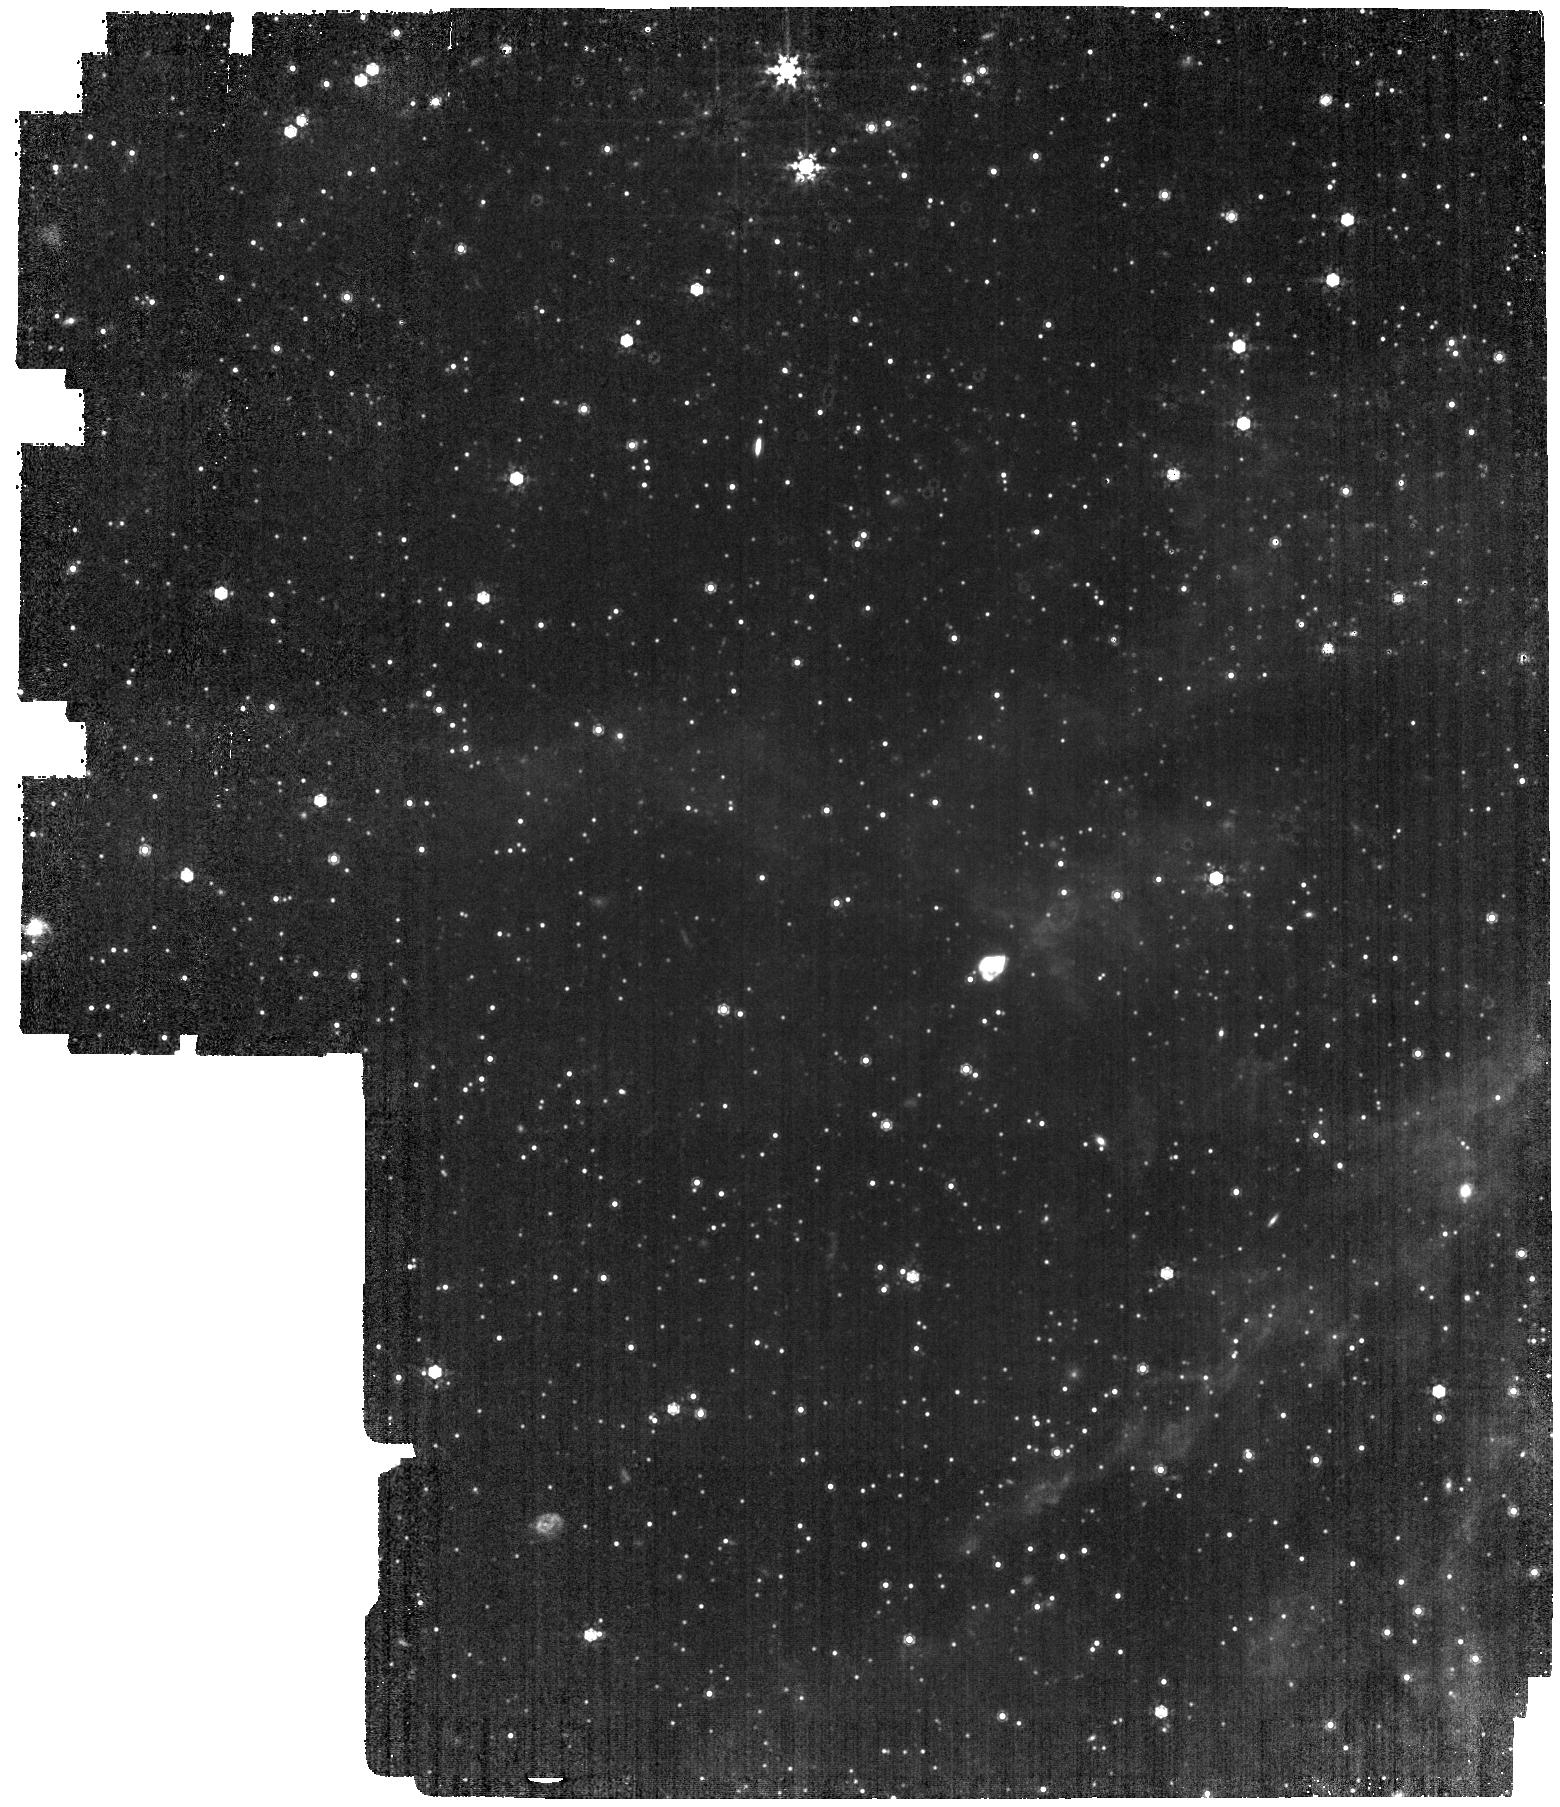
Target: LMC-MIRI-A-IMG. Instrument: MIRI. Filter: F1000W. Exposure: 28 min. Observation ID: jw06617-o001_t001_miri_f1000w

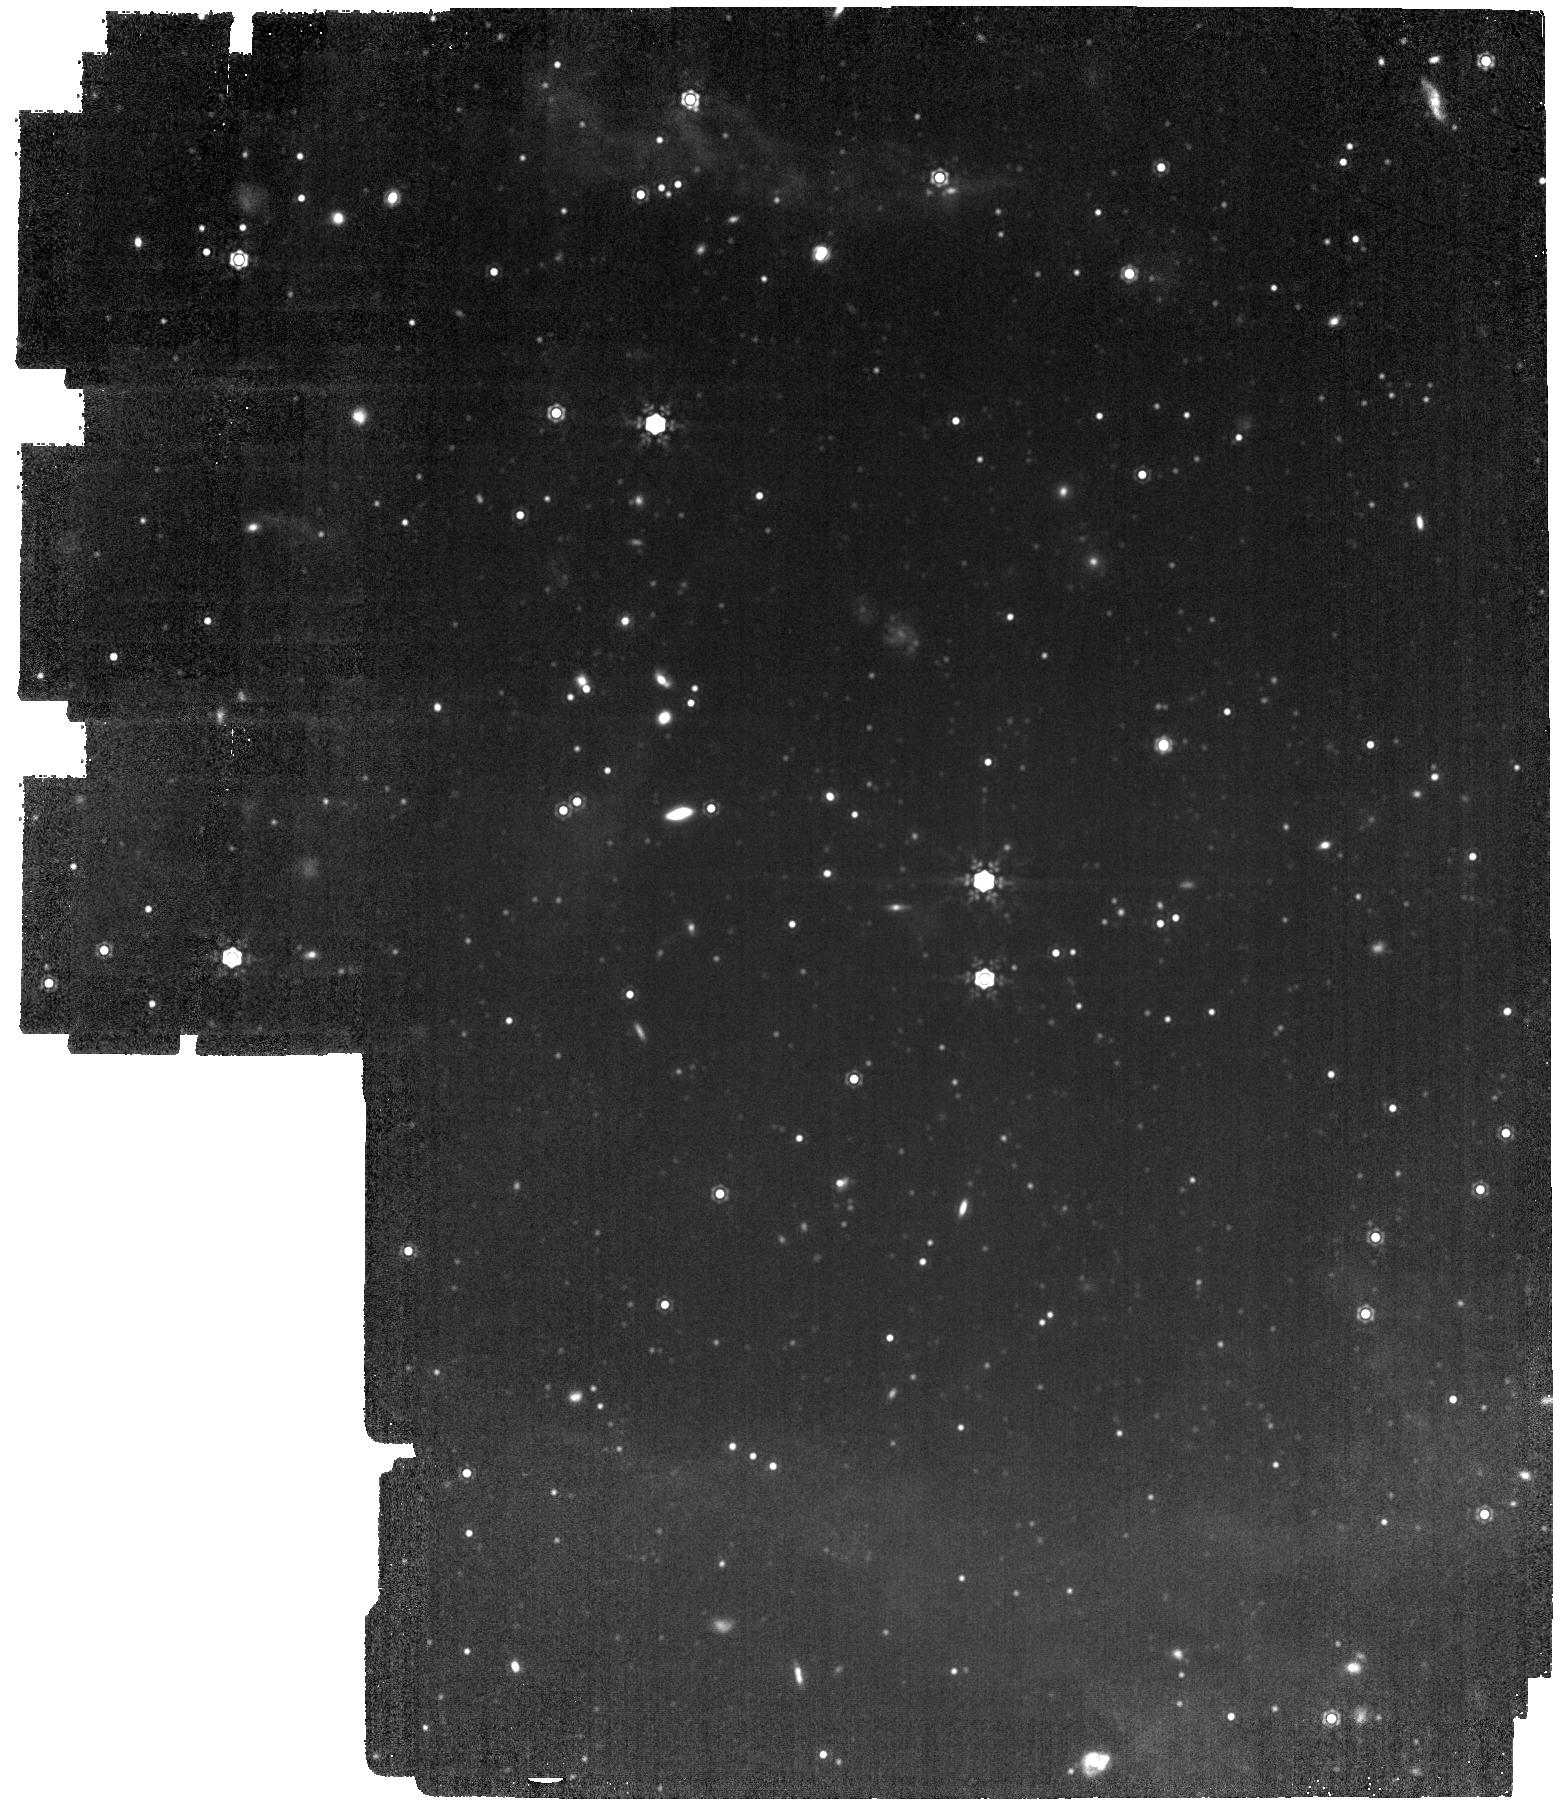
Target: LMC-MIRI-B-IMG. Instrument: MIRI. Filter: F1500W. Exposure: 28 min. Observation ID: jw06617-o002_t002_miri_f1500w

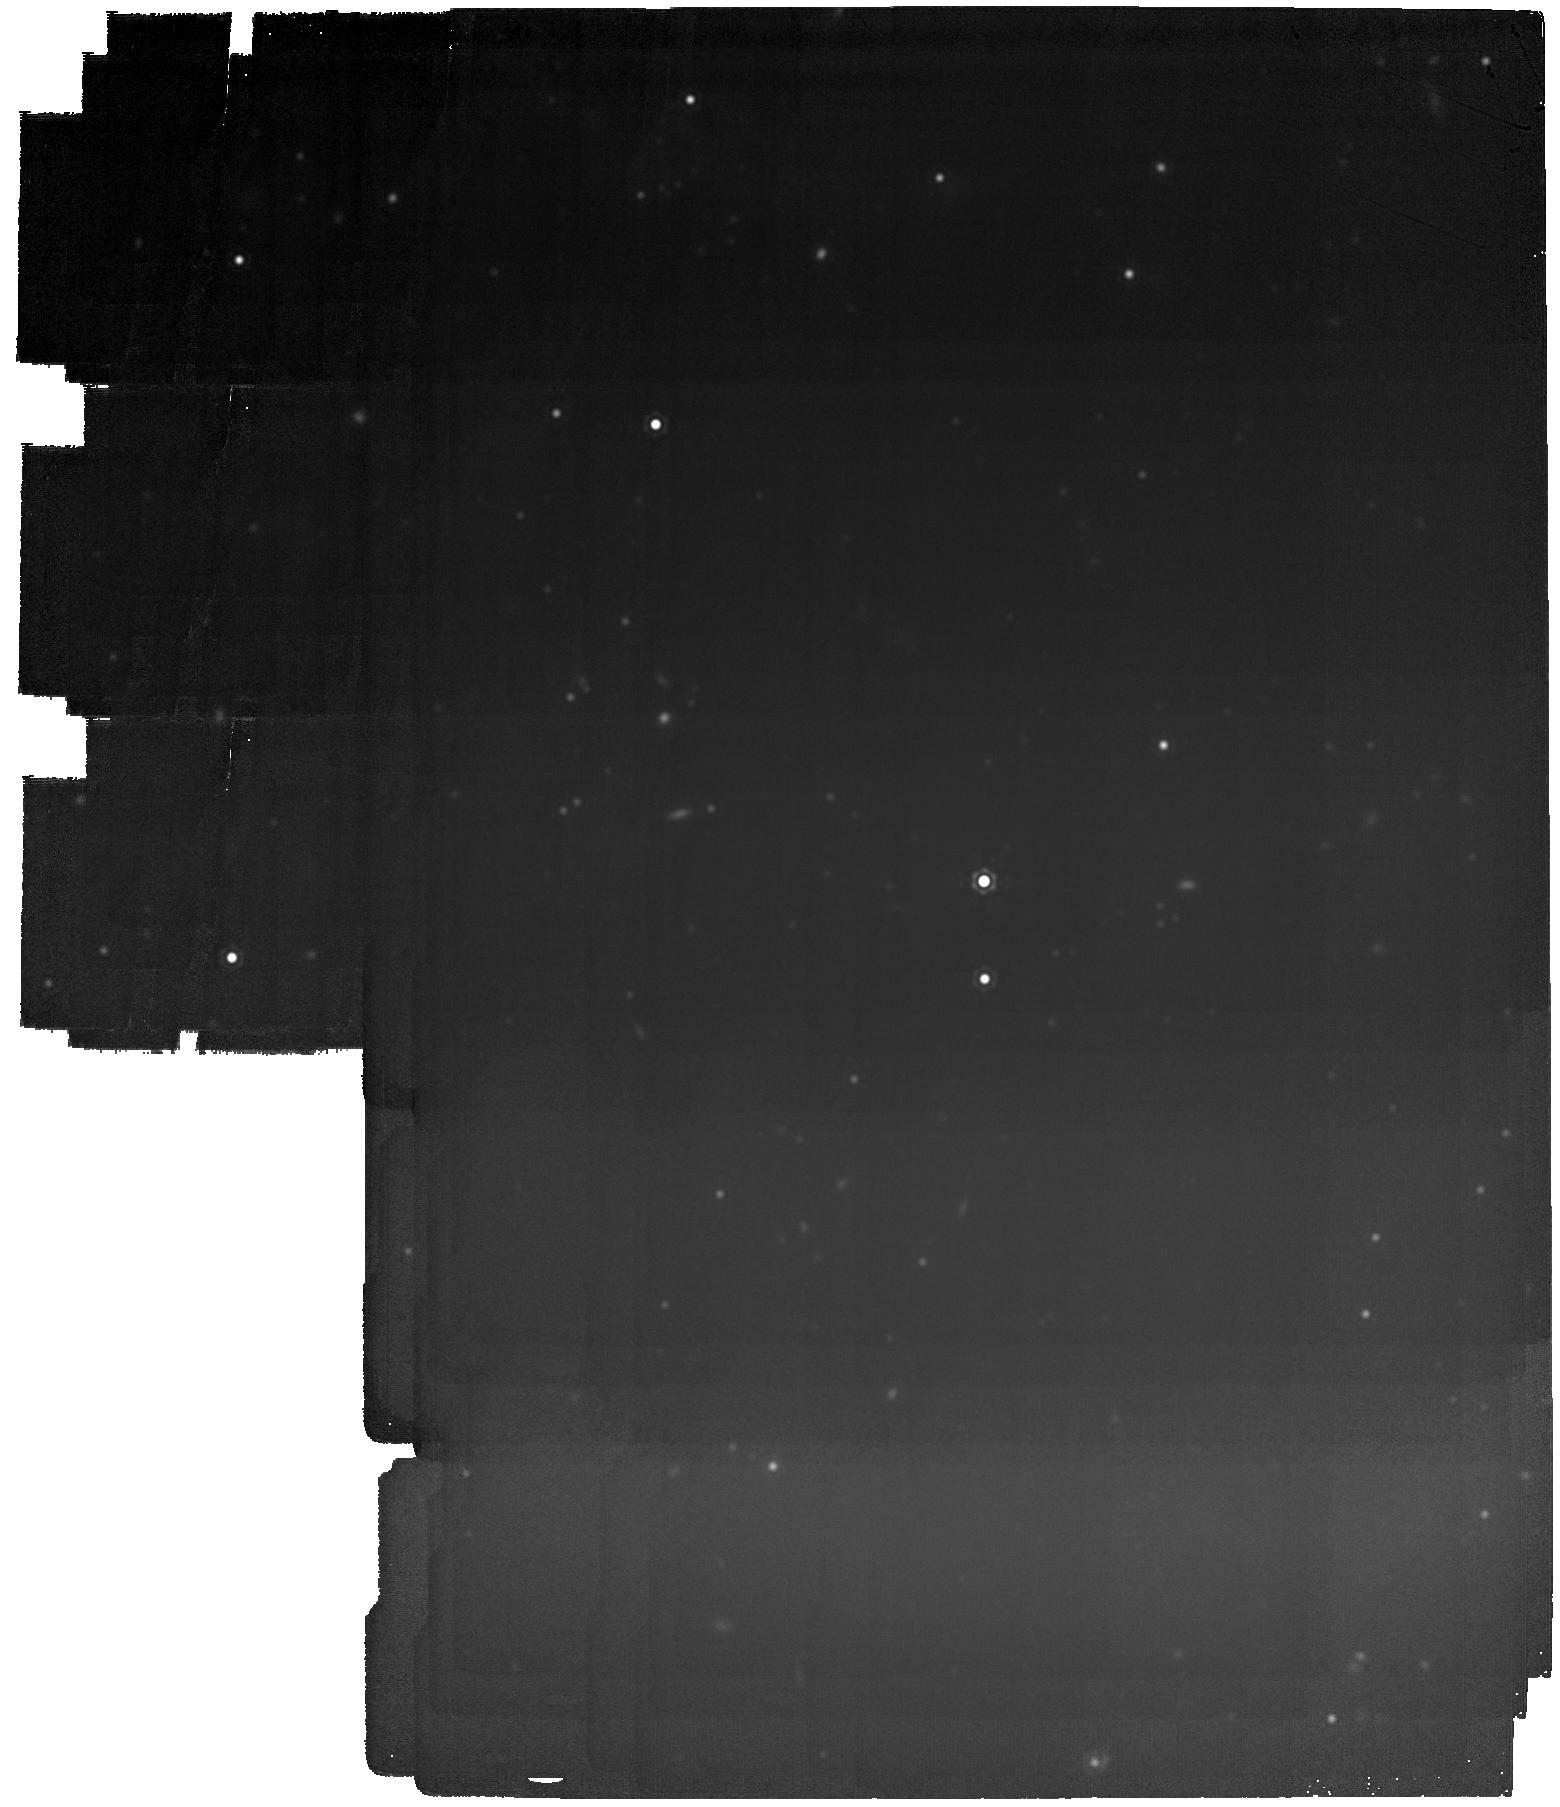
Target: LMC-MIRI-B-IMG. Instrument: MIRI. Filter: F2100W. Exposure: 28 min. Observation ID: jw06617-o002_t002_miri_f2100w

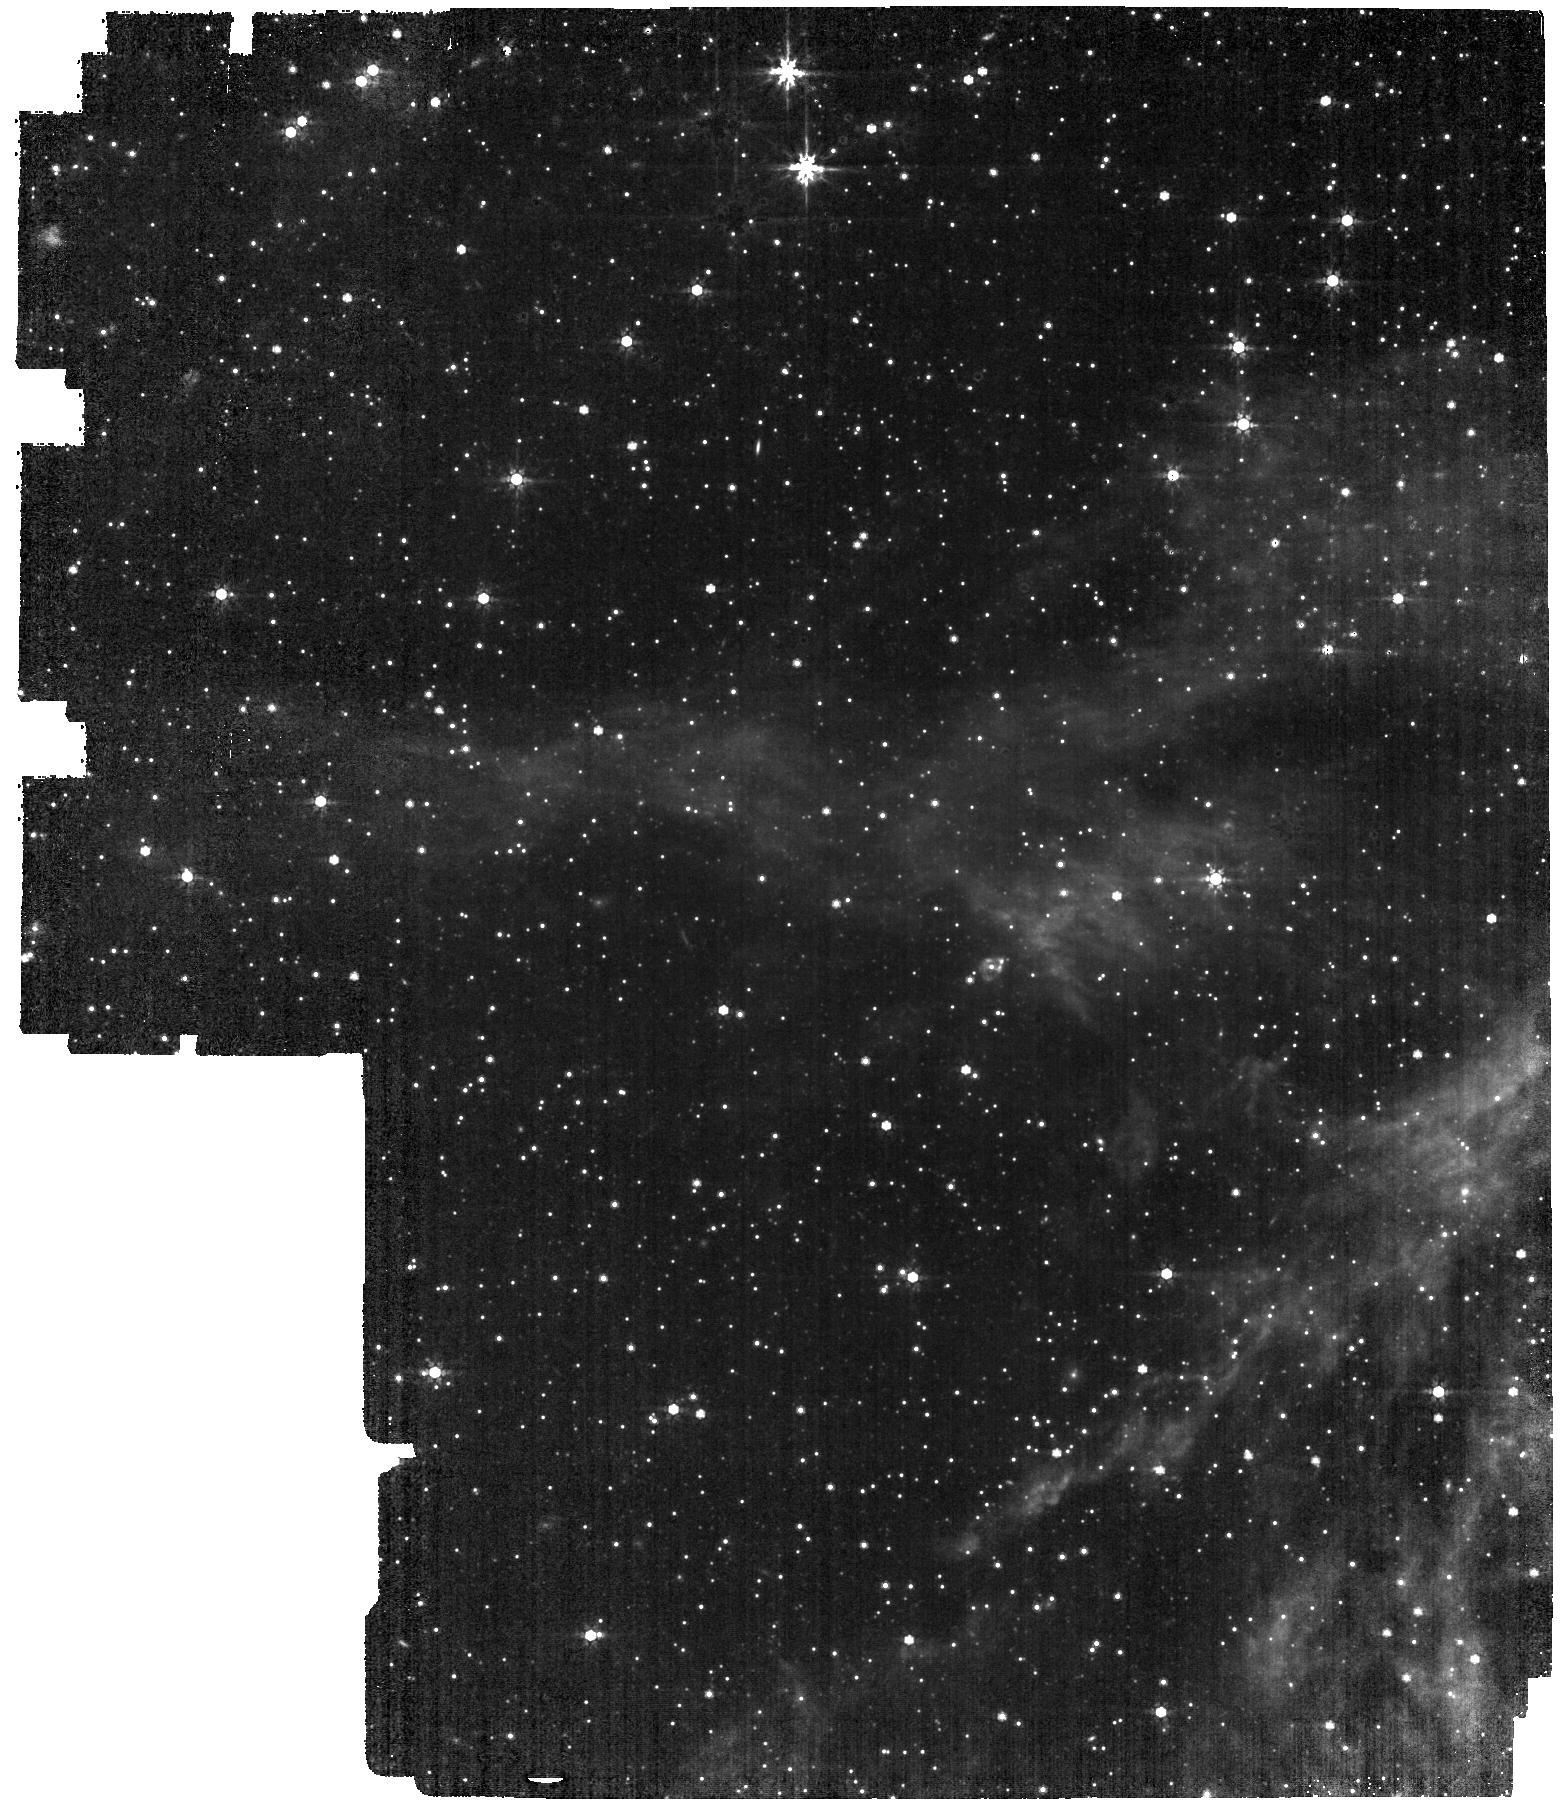
Target: LMC-MIRI-A-IMG. Instrument: MIRI. Filter: F770W. Exposure: 22 min. Observation ID: jw06617-o001_t001_miri_f770w

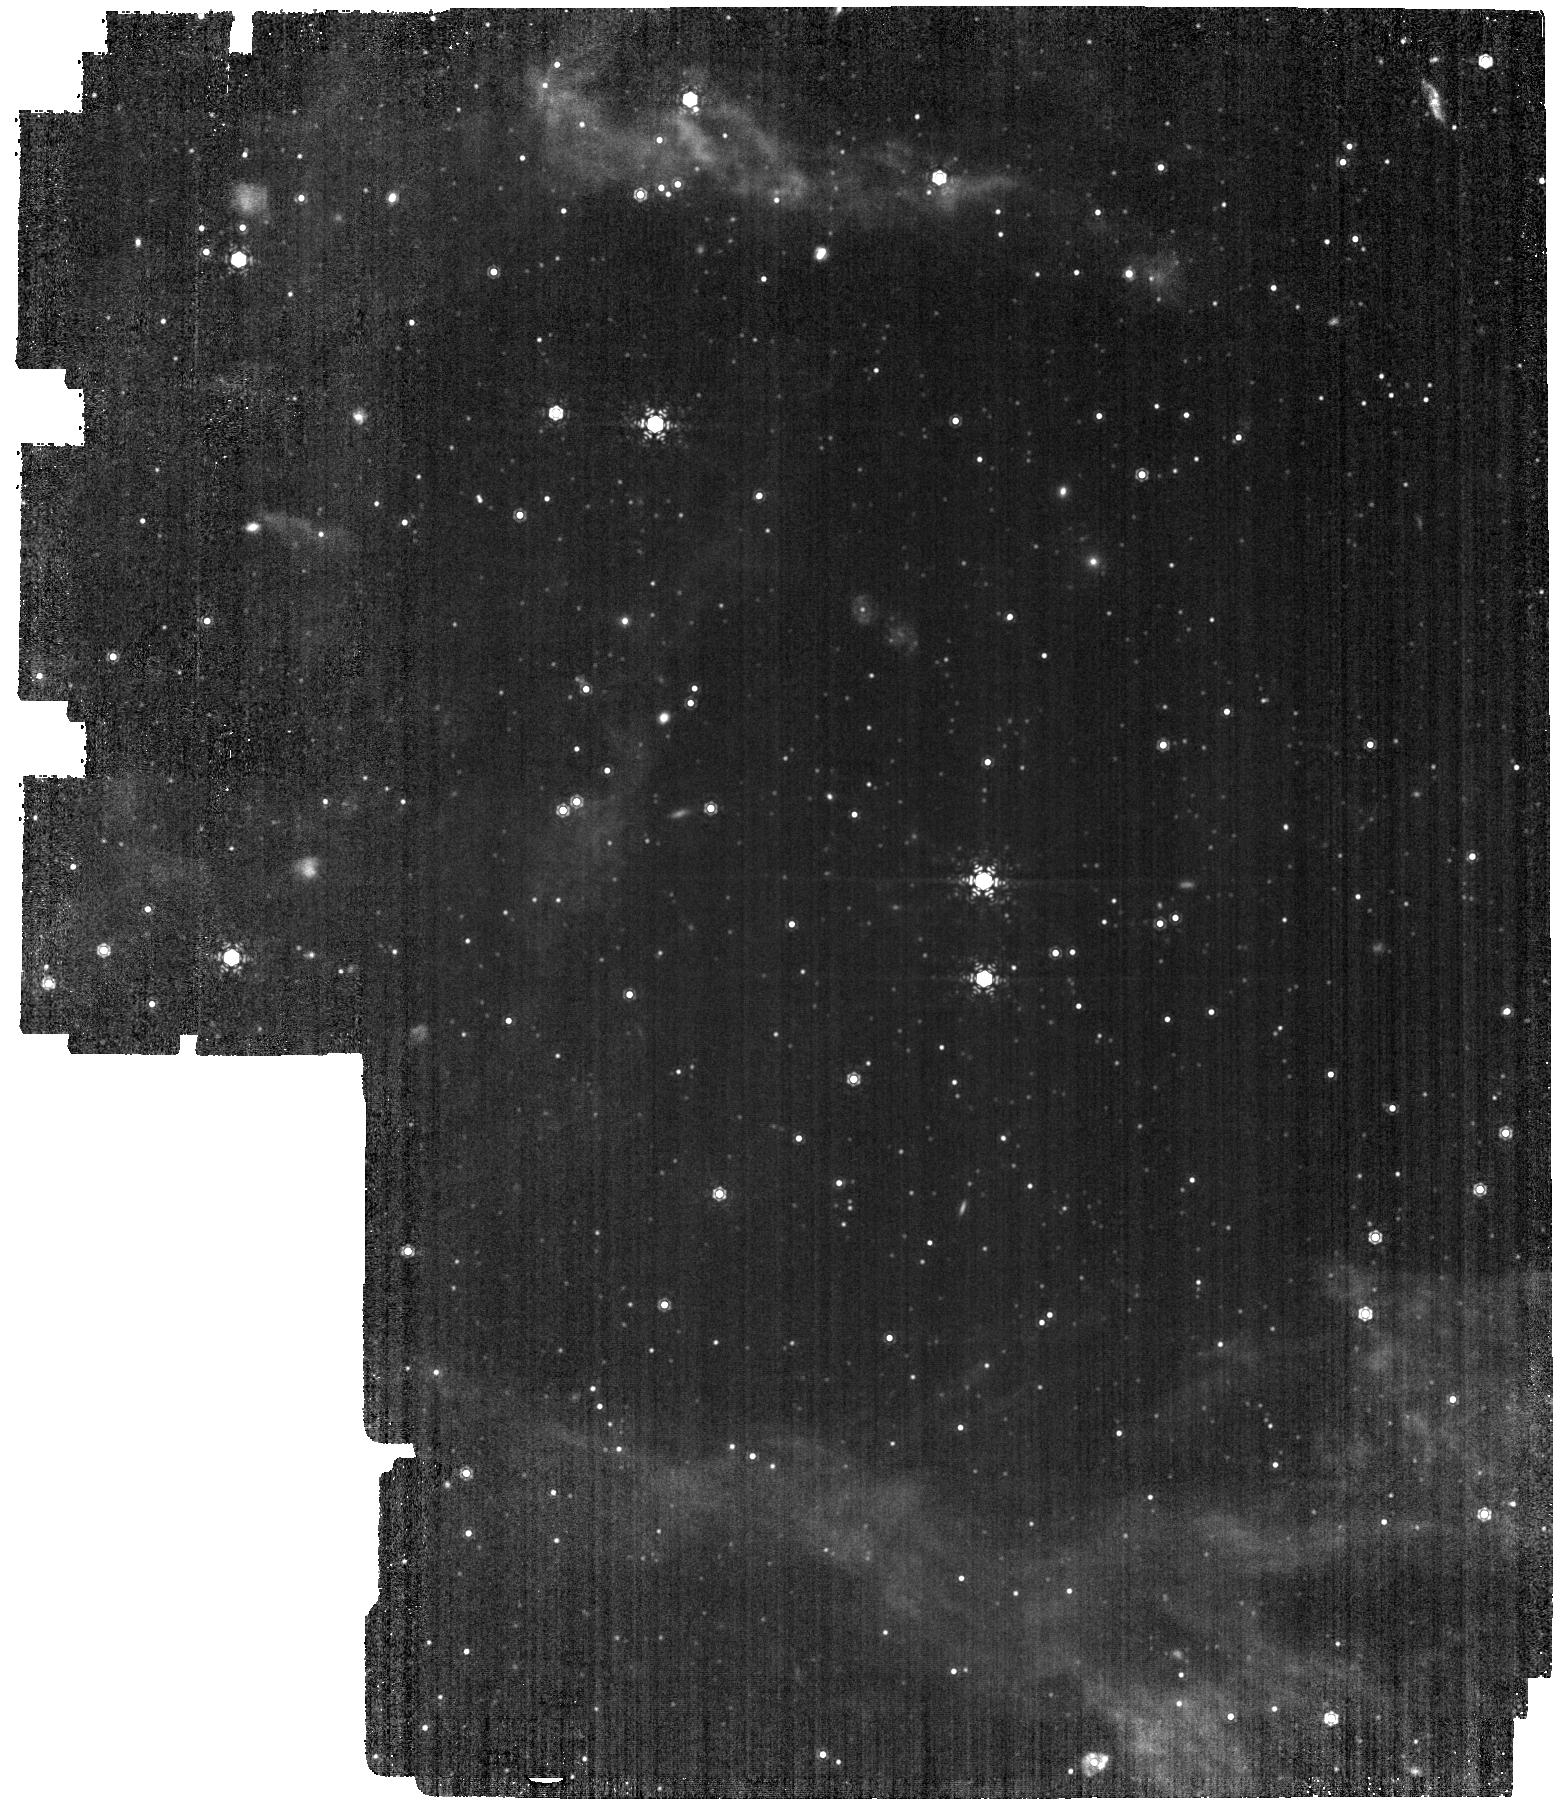
Target: LMC-MIRI-B-IMG. Instrument: MIRI. Filter: F1130W. Exposure: 28 min. Observation ID: jw06617-o002_t002_miri_f1130w

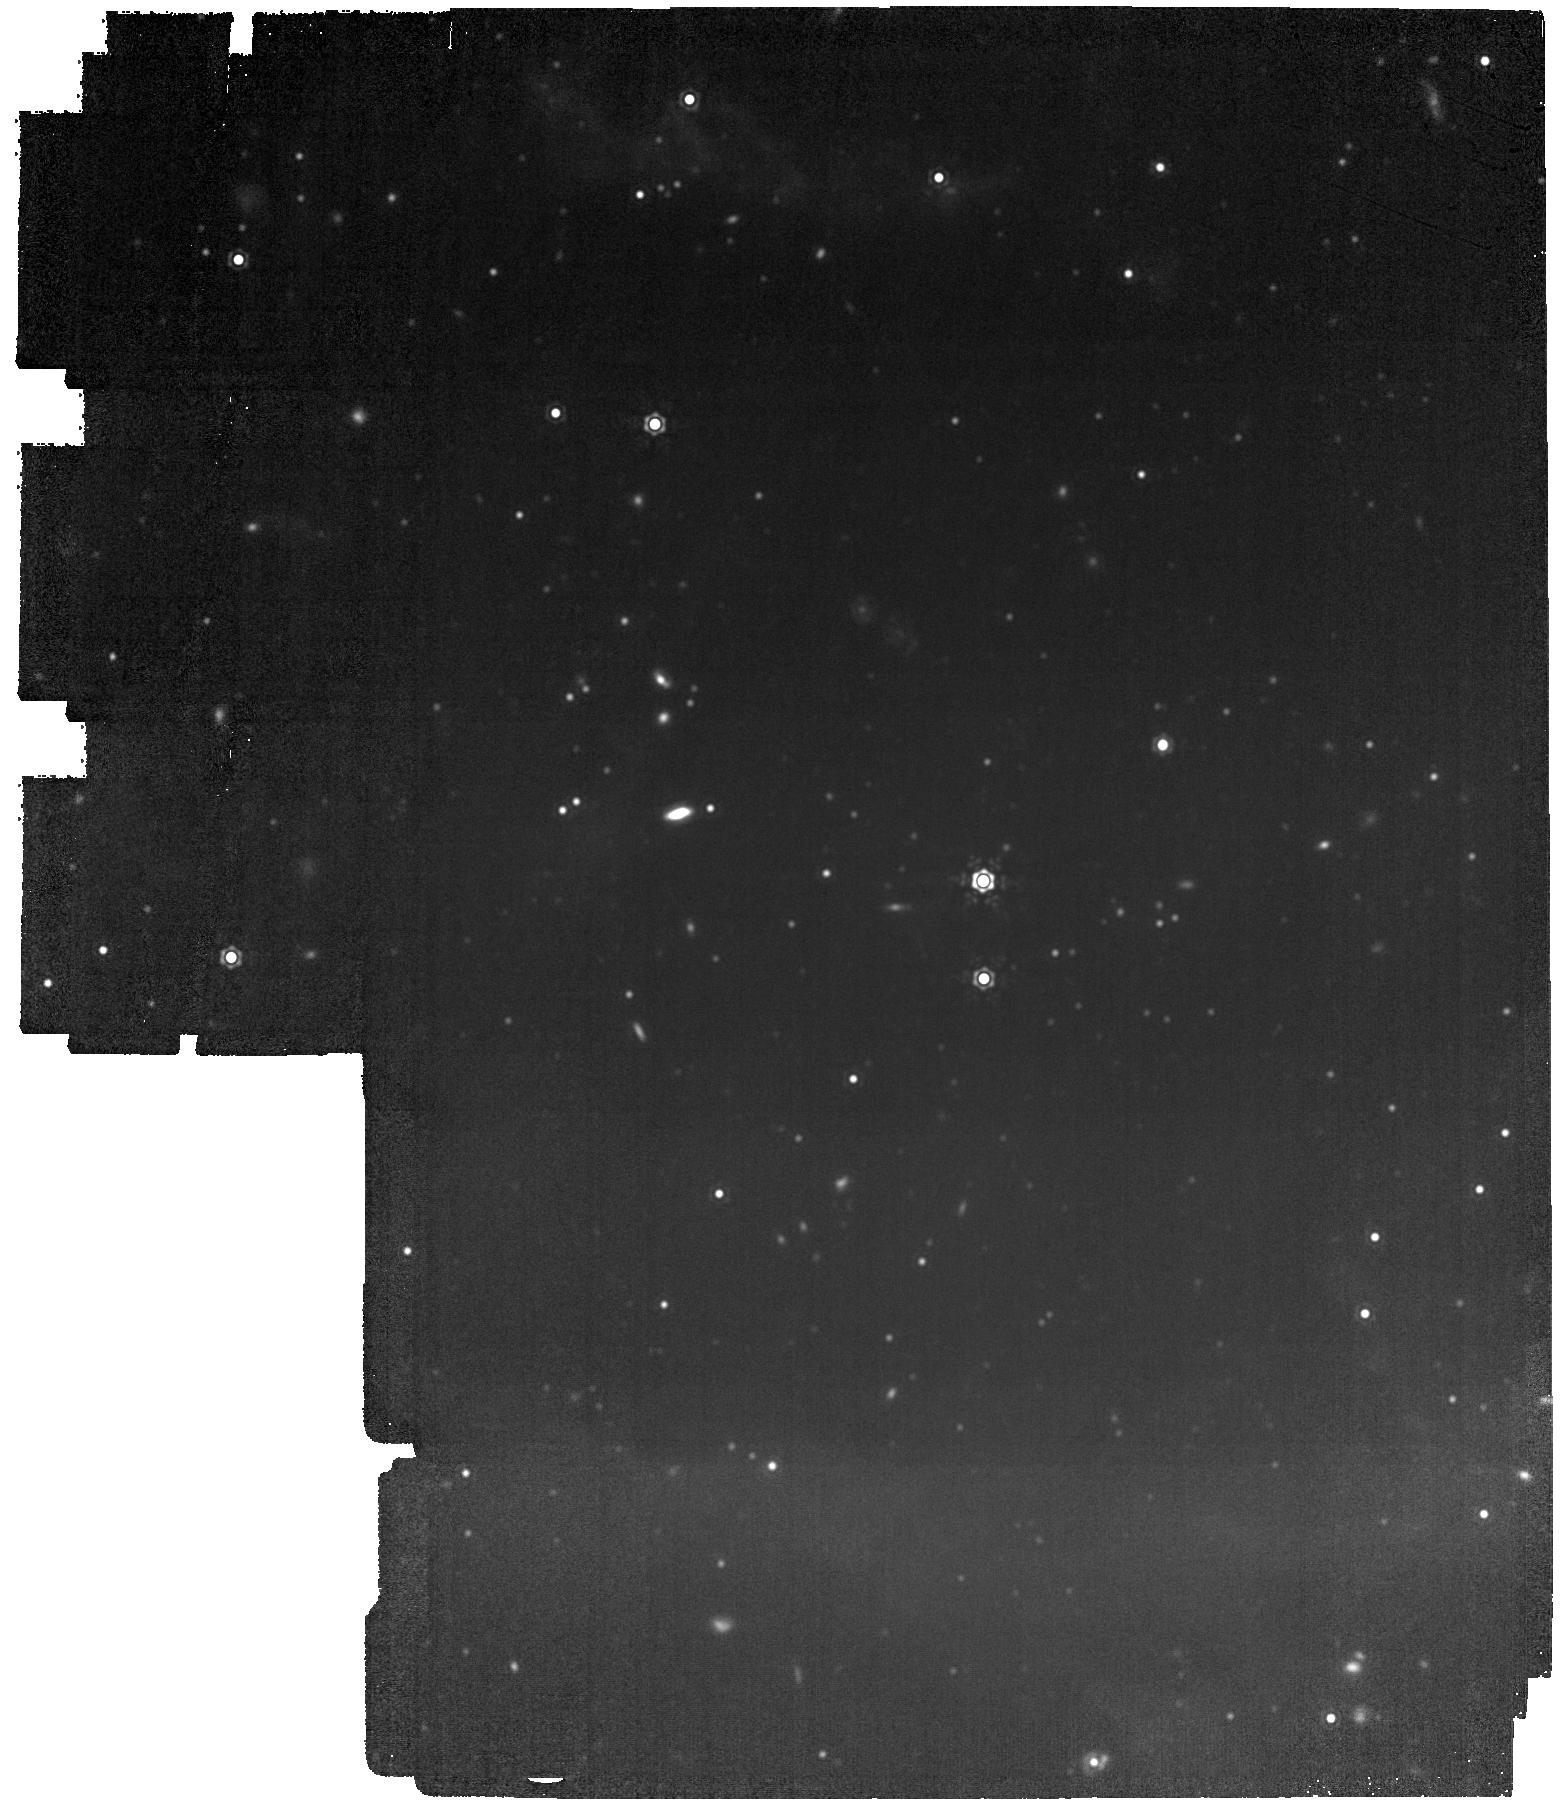
Target: LMC-MIRI-B-IMG. Instrument: MIRI. Filter: F1800W. Exposure: 28 min. Observation ID: jw06617-o002_t002_miri_f1800w

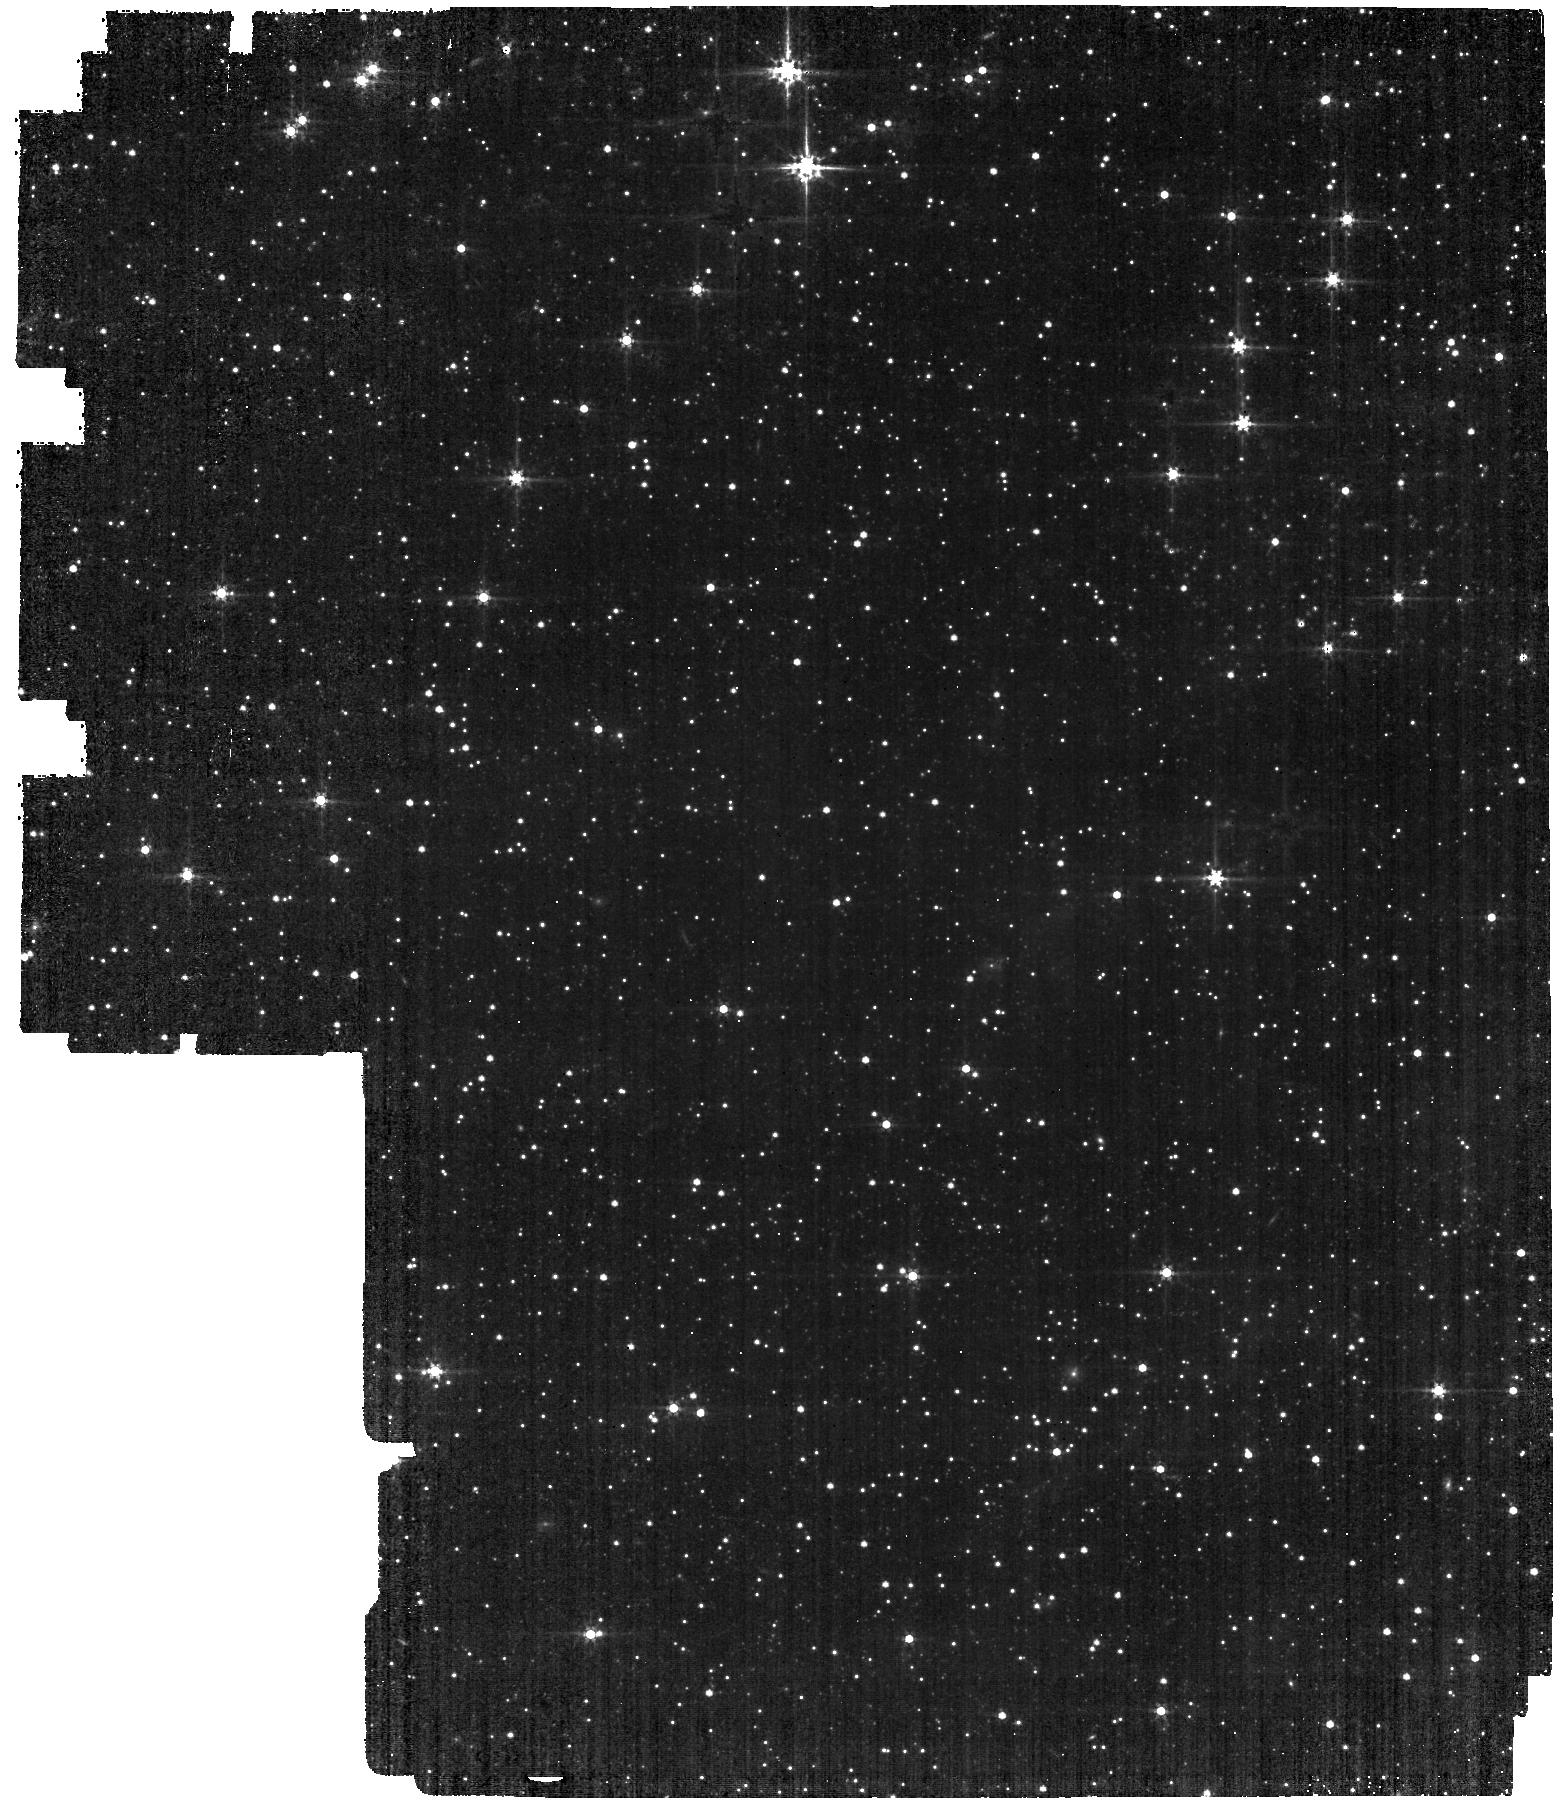
Target: LMC-MIRI-A-IMG. Instrument: MIRI. Filter: F560W. Exposure: 22 min. Observation ID: jw06617-o001_t001_miri_f560w

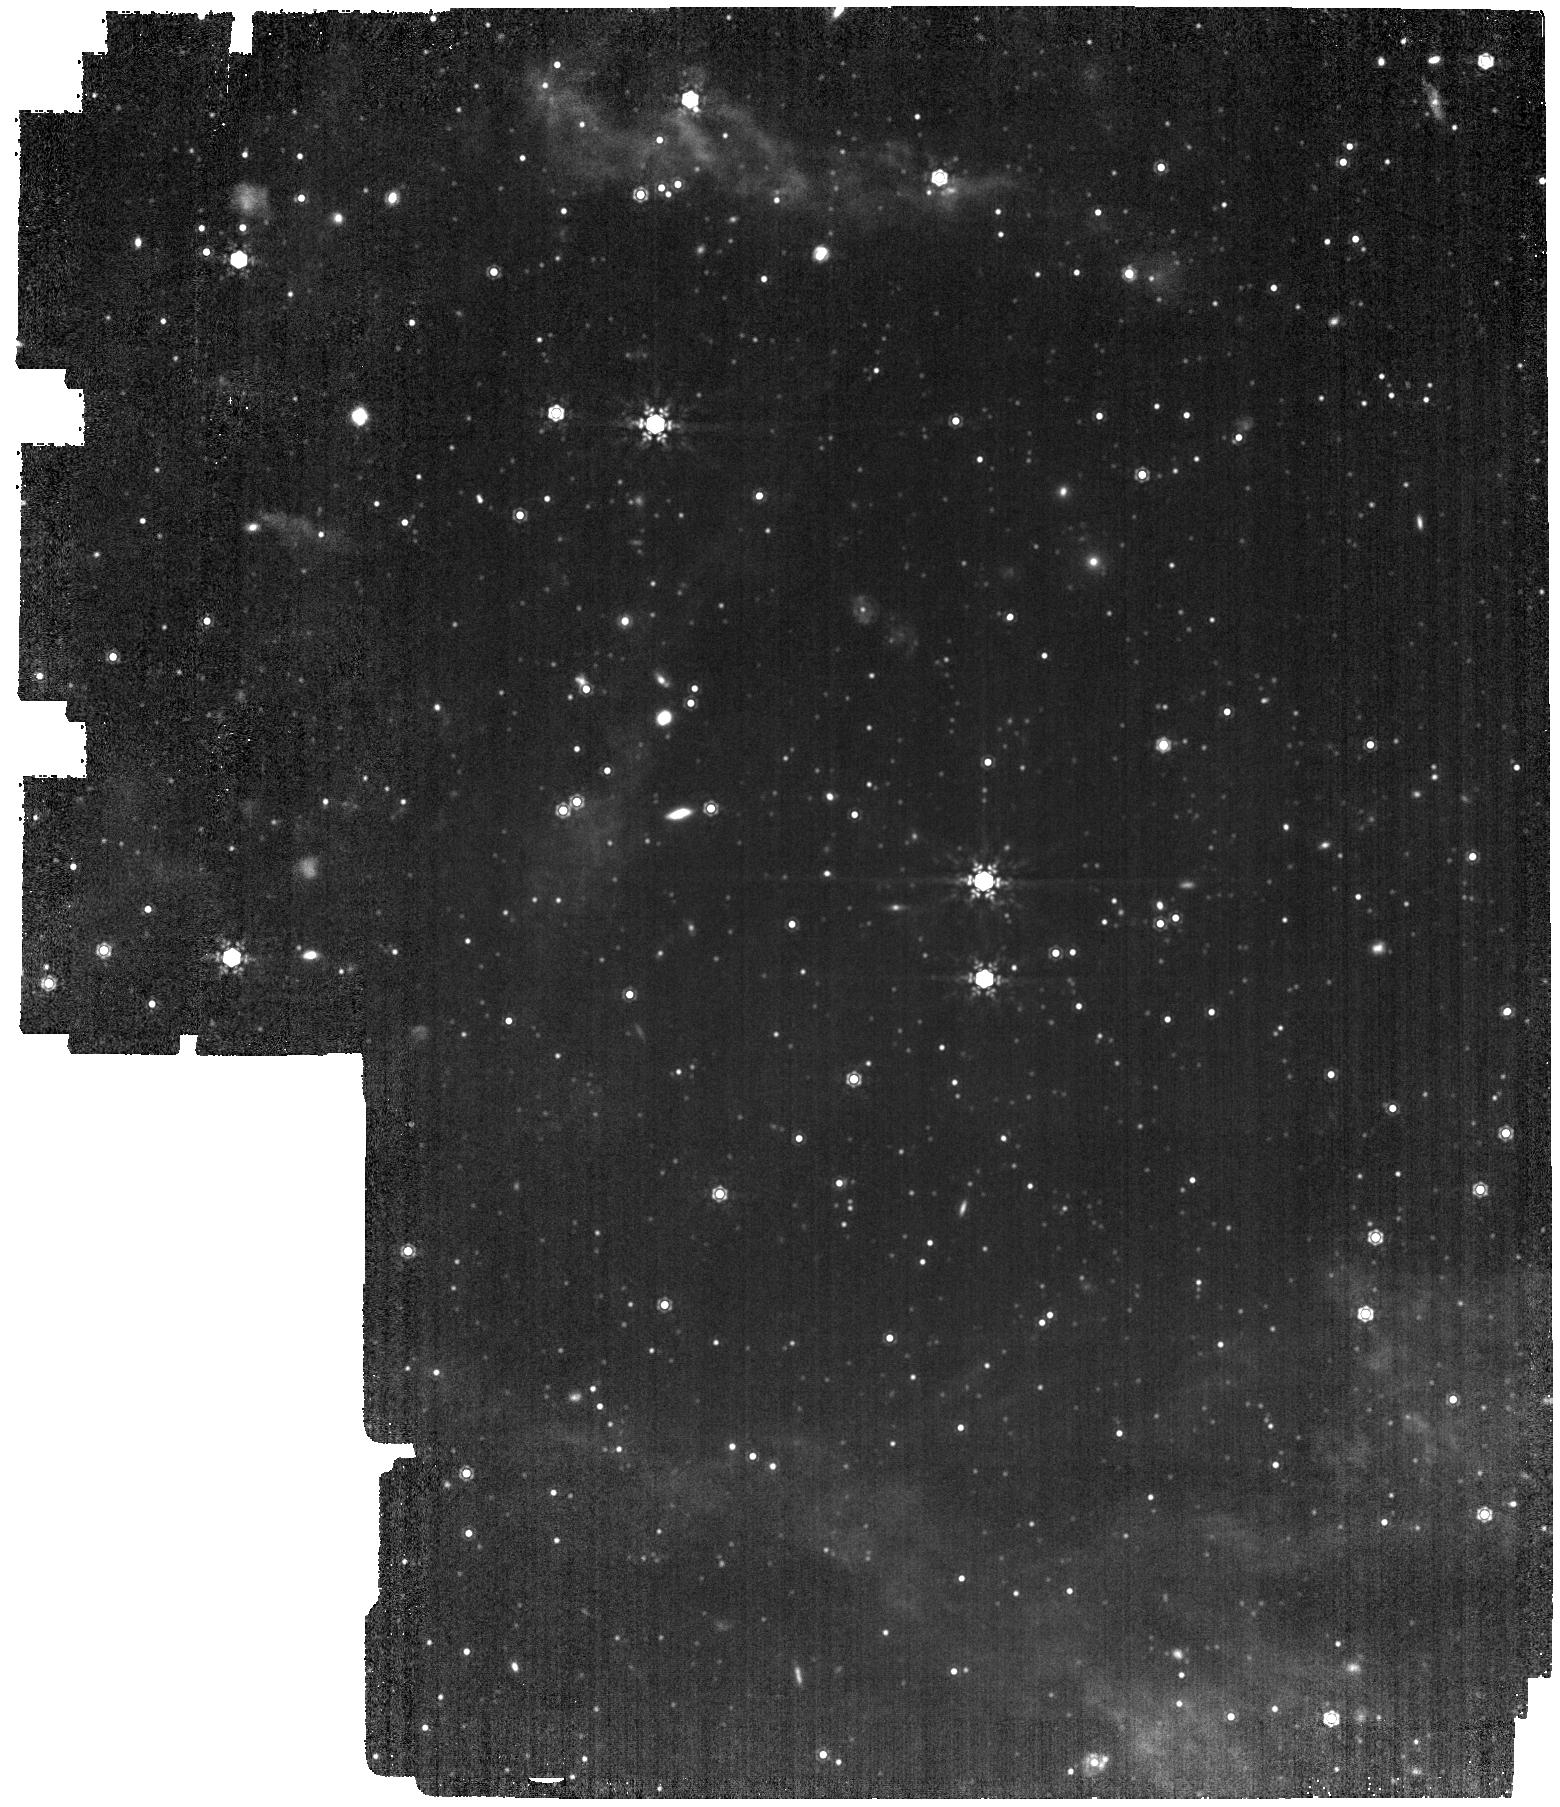
Target: LMC-MIRI-B-IMG. Instrument: MIRI. Filter: F1280W. Exposure: 28 min. Observation ID: jw06617-o002_t002_miri_f1280w

CAL-MIRI-312 Imaging External Flat field (PI: Cracraft, Misty)

This program will obtain external flat fields for the MIRI imager in a field in the Large Magellanic Cloud (LMC). This task will be achieved using a classical “stacking” approach (i.e., the median of multiple well-dithered observations) and, when enough sources are available, with the “thousand-points-of-light” technique. This technique will allow us to measure the low spatial frequencies (L-flat) with a dither pattern designed to sample the same stars in multiple positions on the detector. This program will (1) compute the flat field and monitor its temporal stability over short and long temporal baselines, (2) study if, and by how much, the core of the MIRI point-spread function (PSF) changes over time, (3) monitor the stability of the geometric distortion of the MIRI imager (mainly at short wavelengths), and (4) monitor the long-term temporal variations of the background. This calibration program may change in response to system developments and the final Cycle 3 science program.